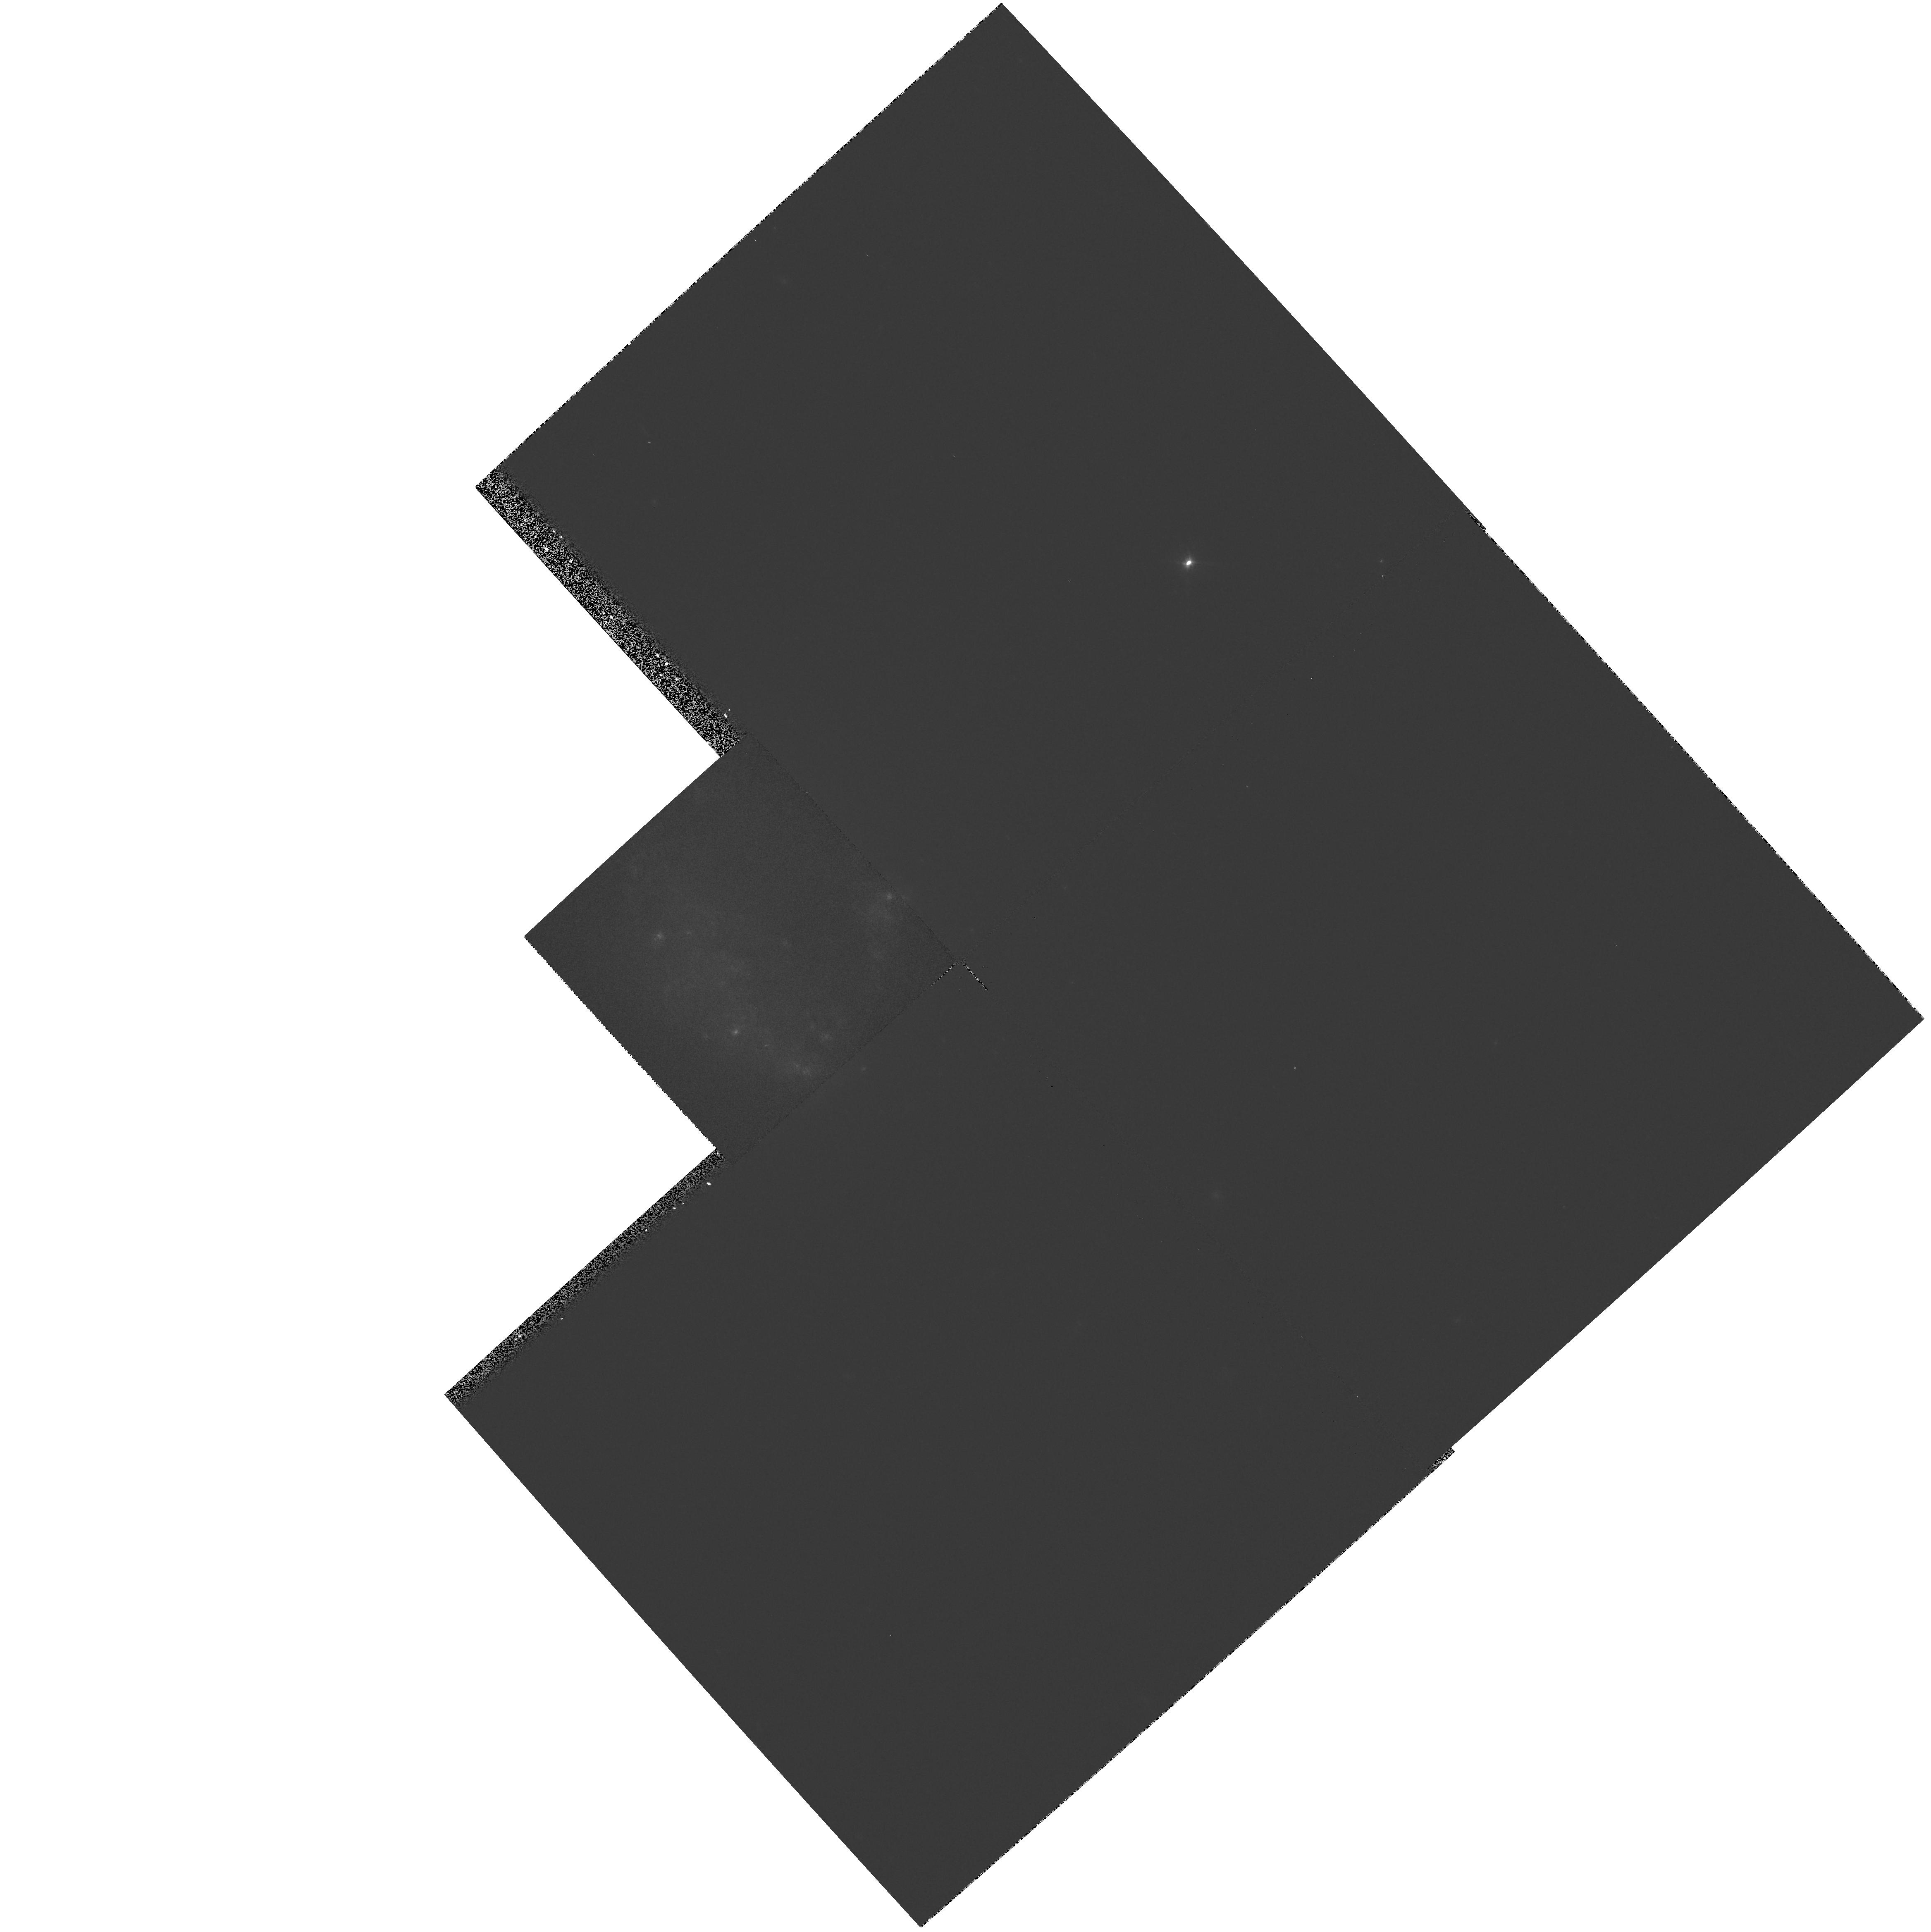
Target: 0322-3741
Instrument: WFPC2/PC
Filter: F606W
Exposure: 3 min
Observation ID: hst_5446_4t_wfpc2_pc_f606w_u29r4t

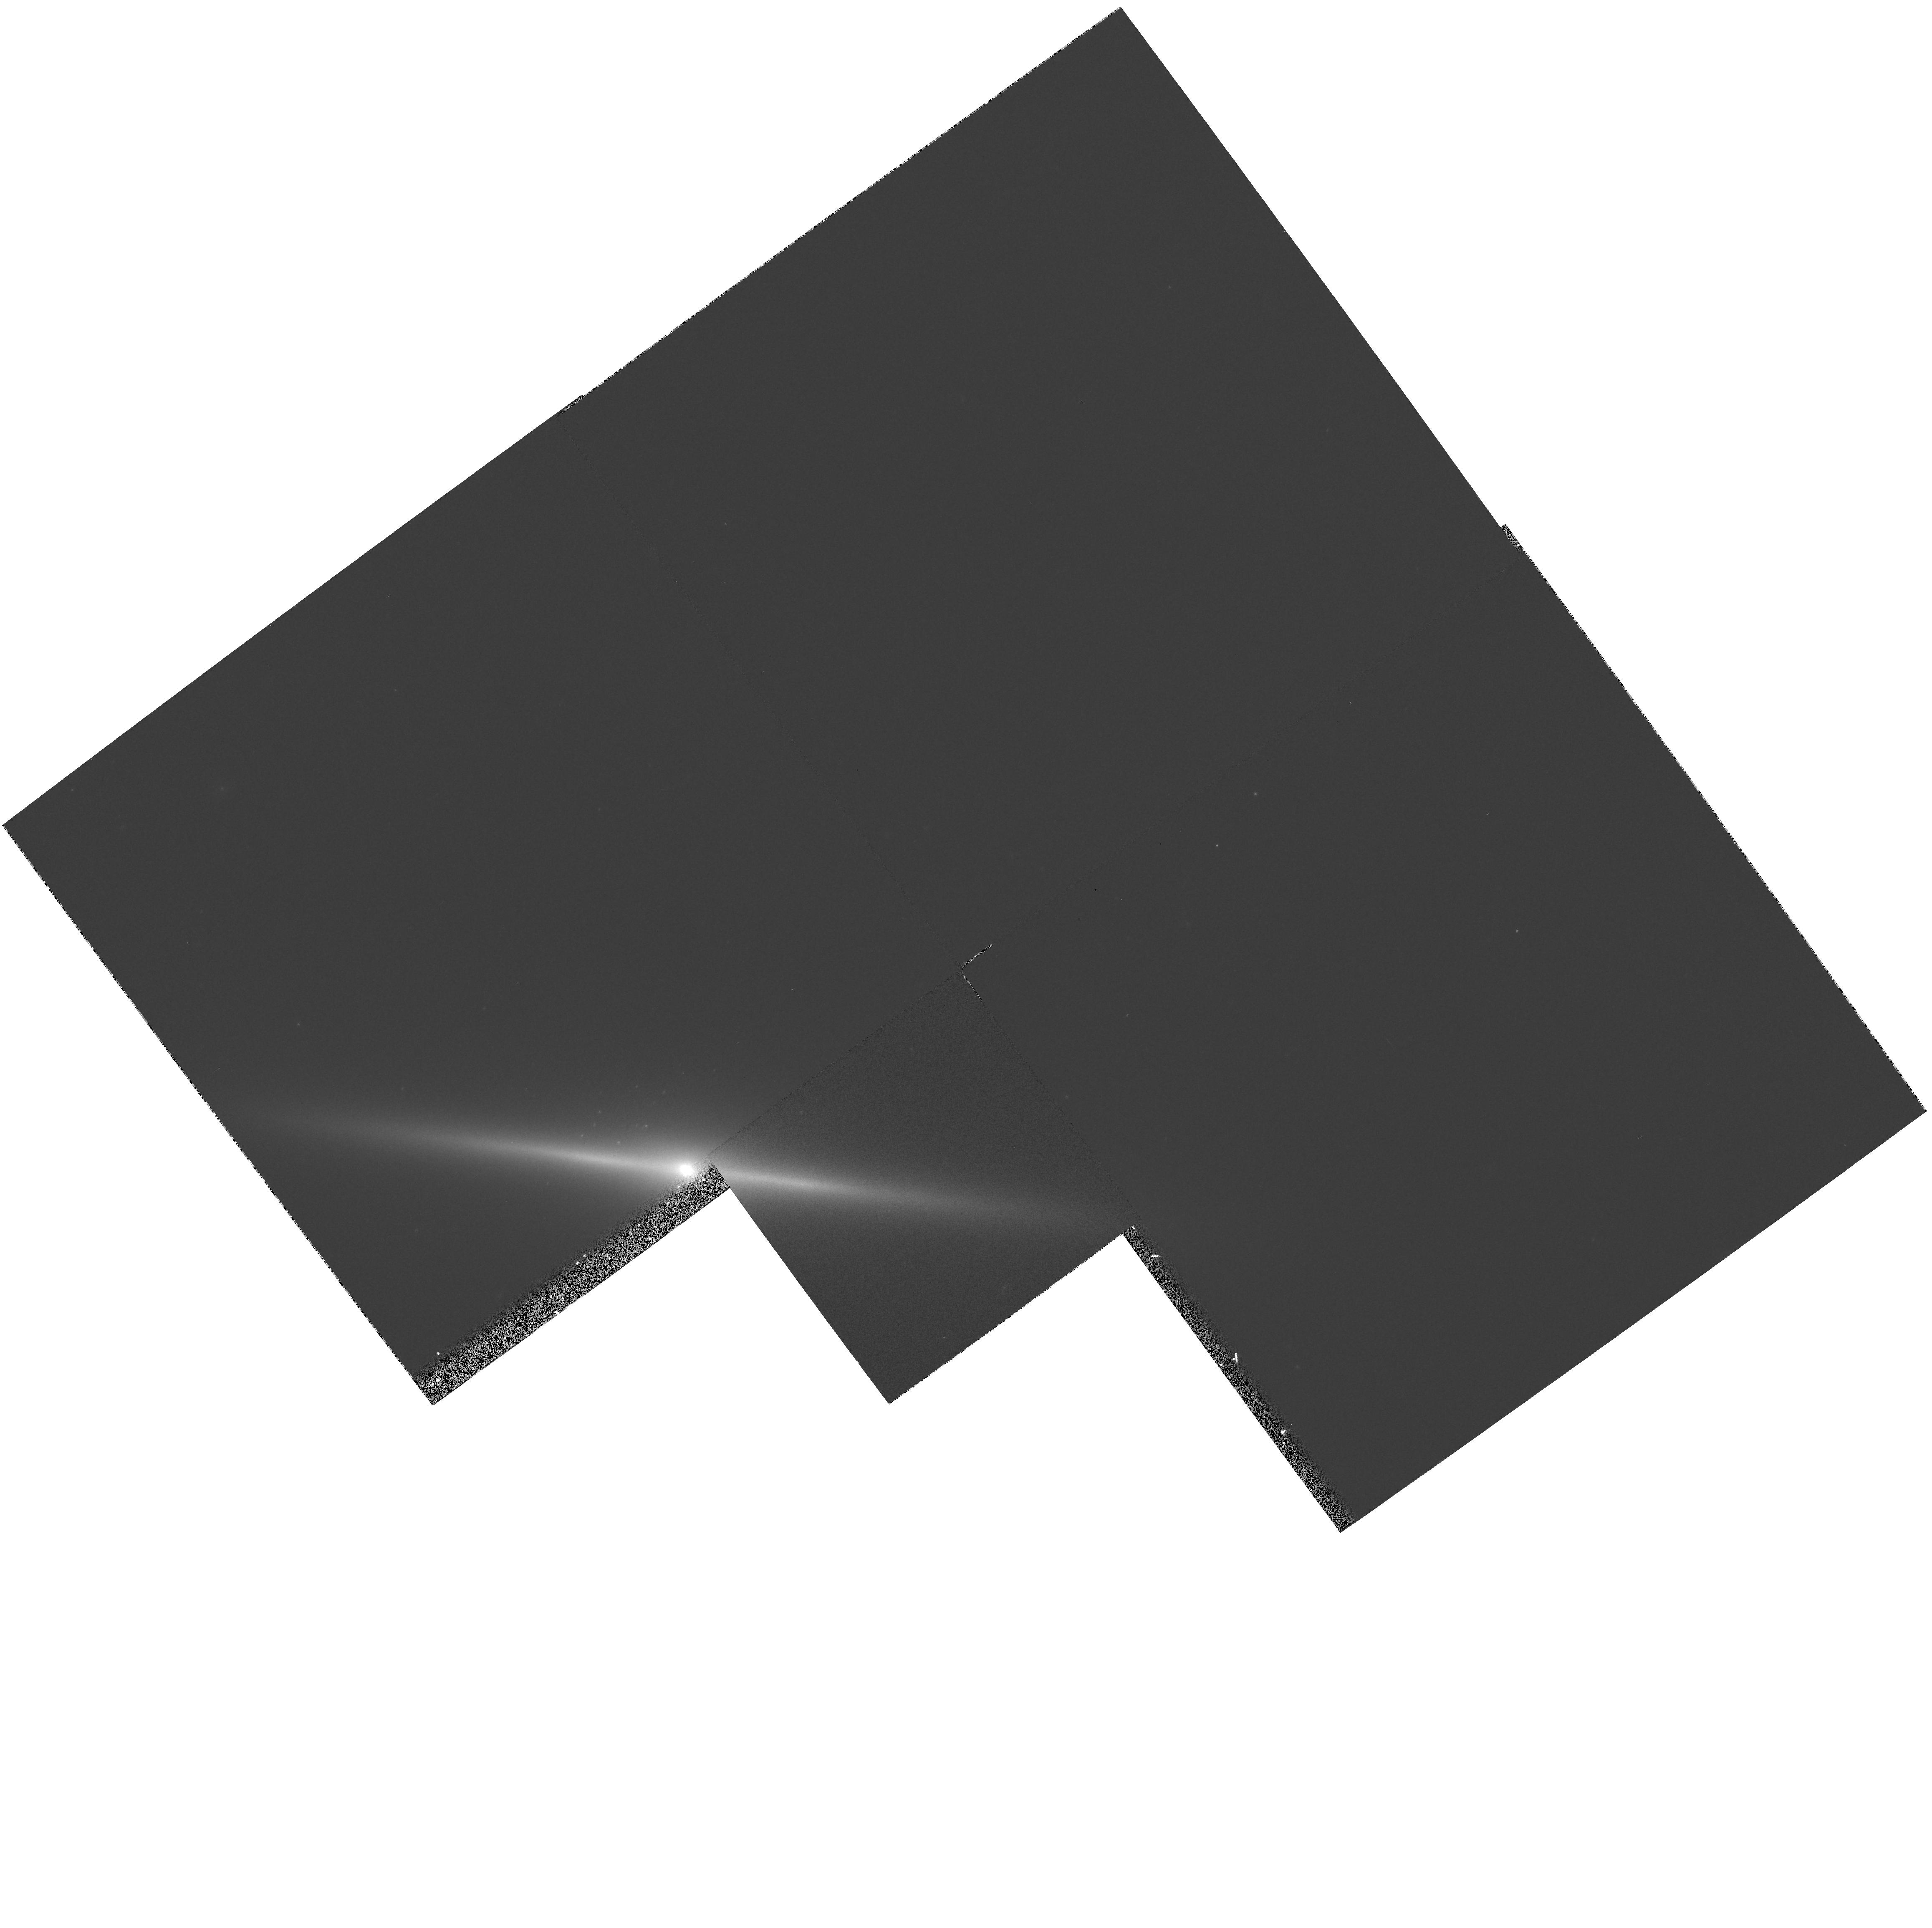
Target: IC1963
Instrument: WFPC2/PC
Filter: F606W
Exposure: 3 min
Observation ID: hst_5446_5b_wfpc2_pc_f606w_u29r5b

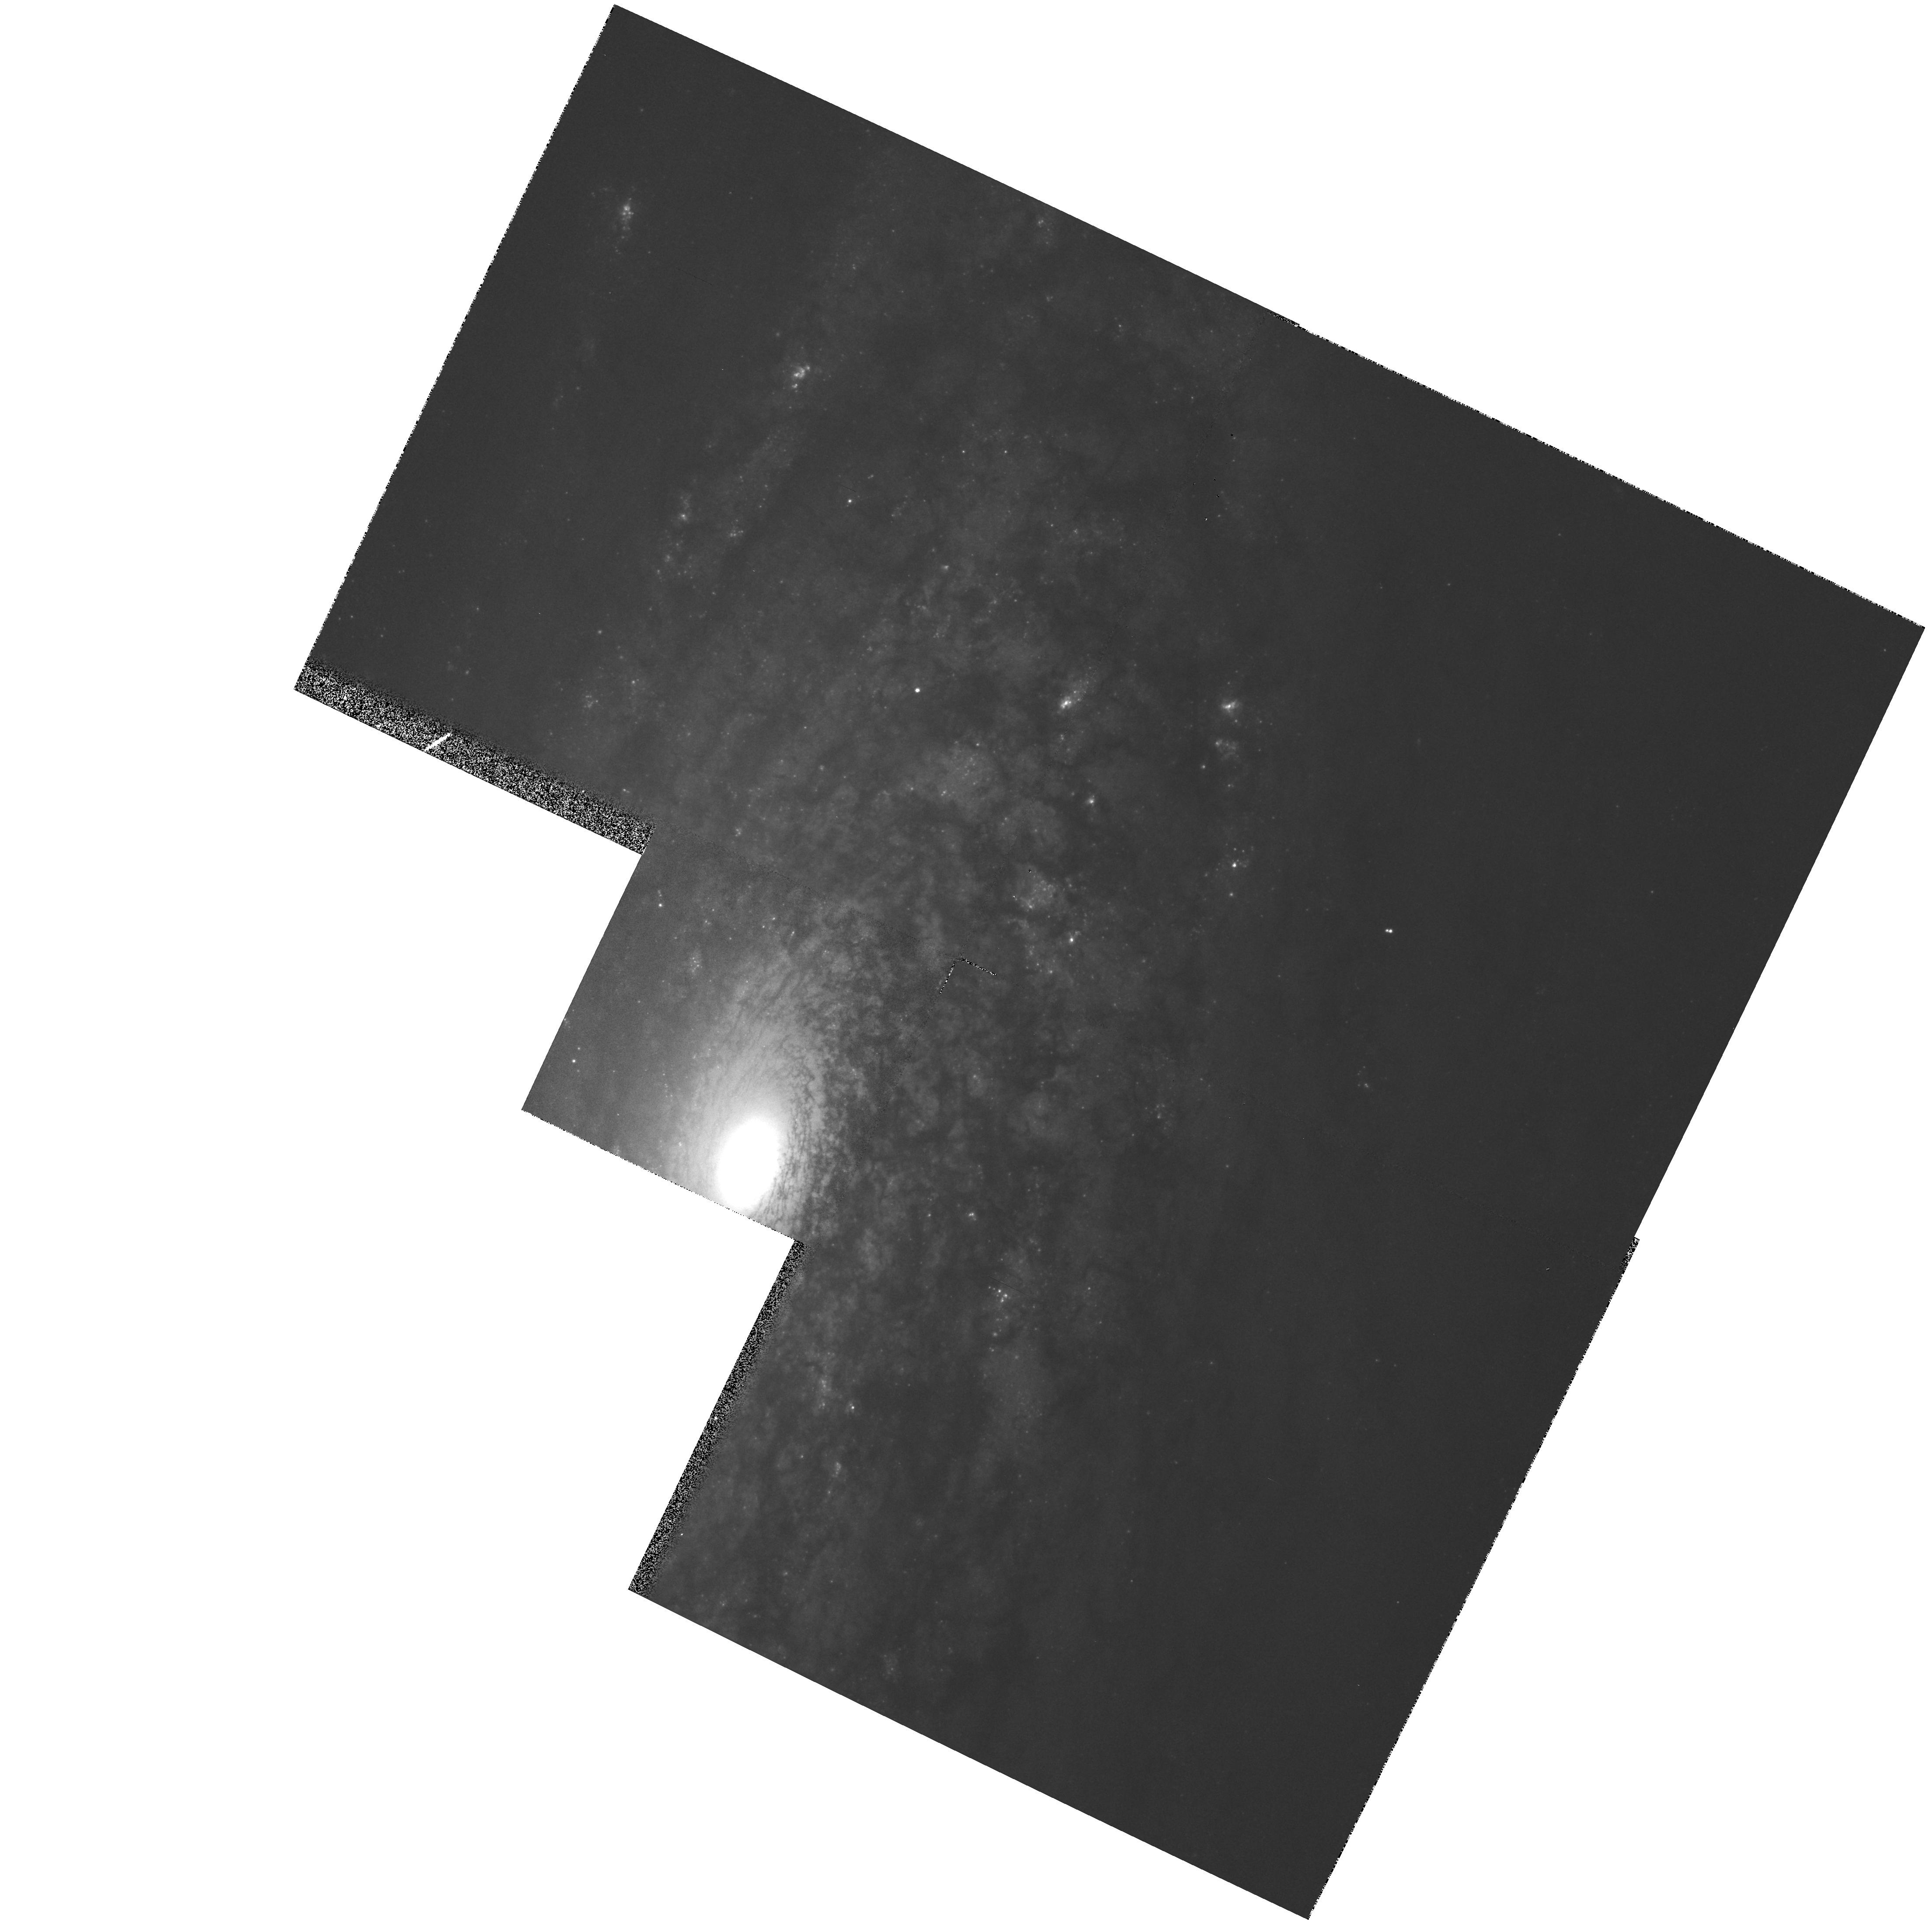
Target: NGC3521
Instrument: WFPC2/PC
Filter: F606W
Exposure: 3 min
Observation ID: hst_5446_1f_wfpc2_pc_f606w_u29r1f

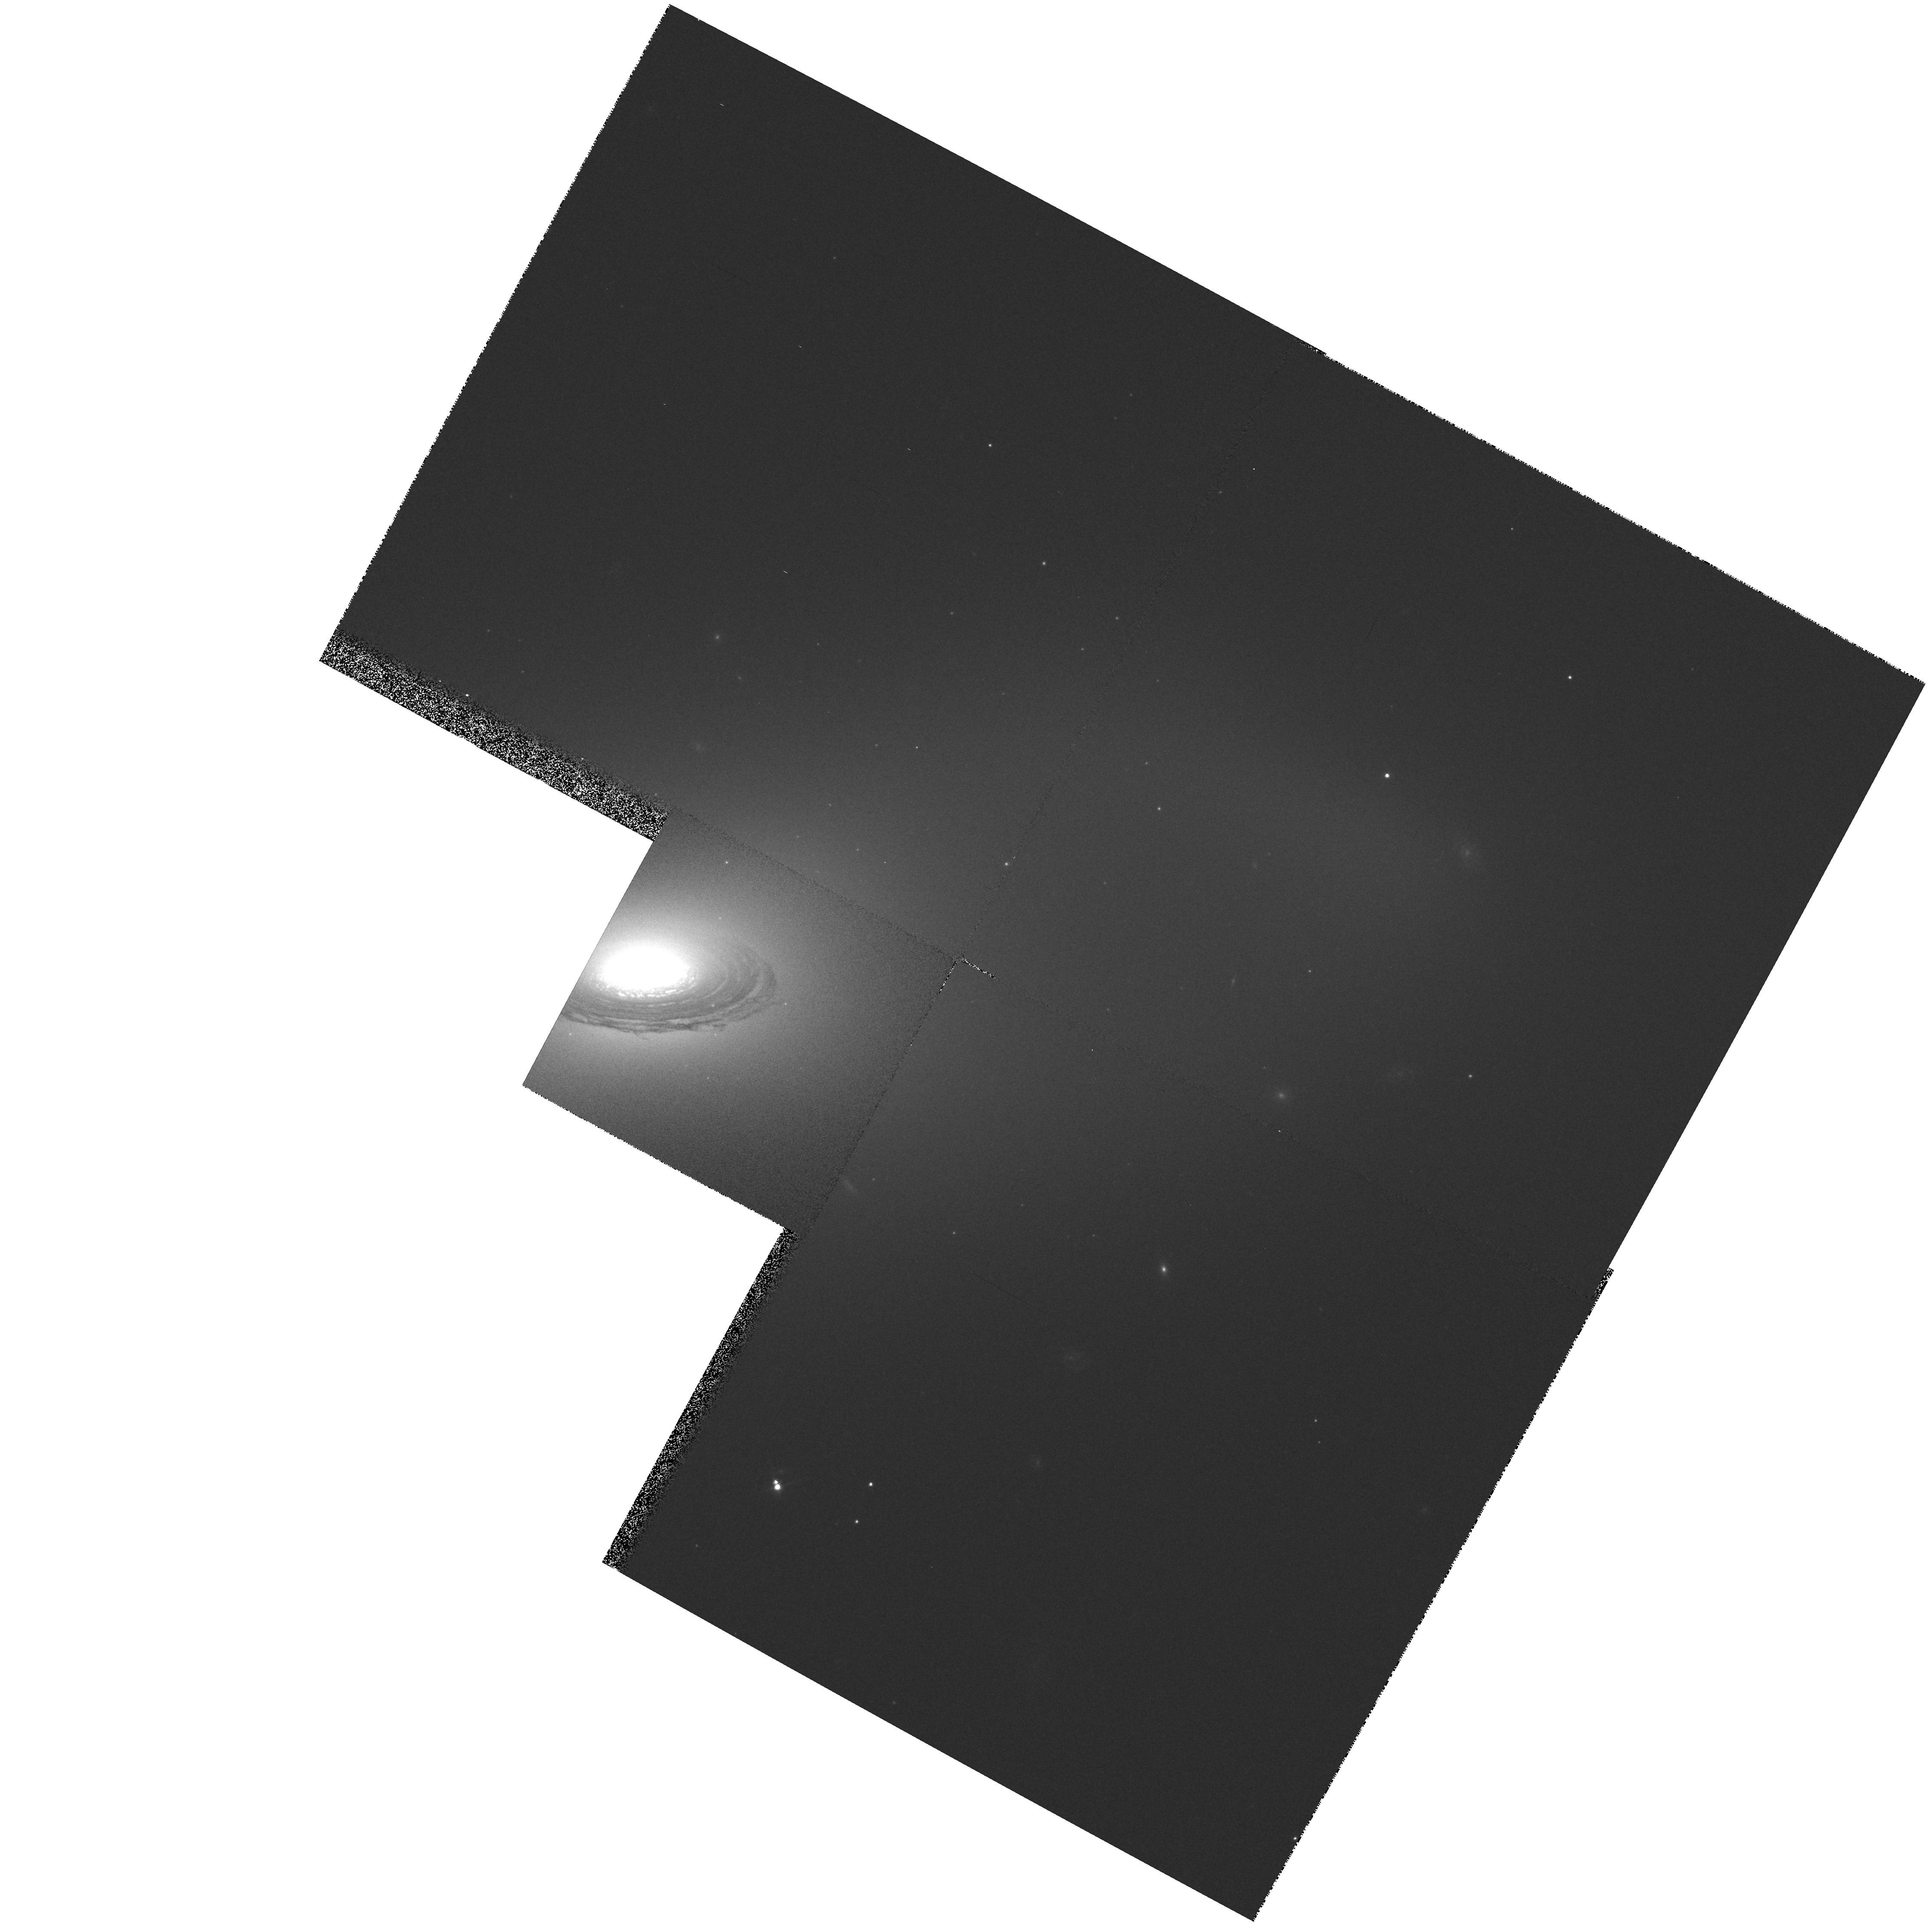
Target: NGC4429
Instrument: WFPC2/PC
Filter: F606W
Exposure: 3 min
Observation ID: hst_5446_40_wfpc2_pc_f606w_u29r40

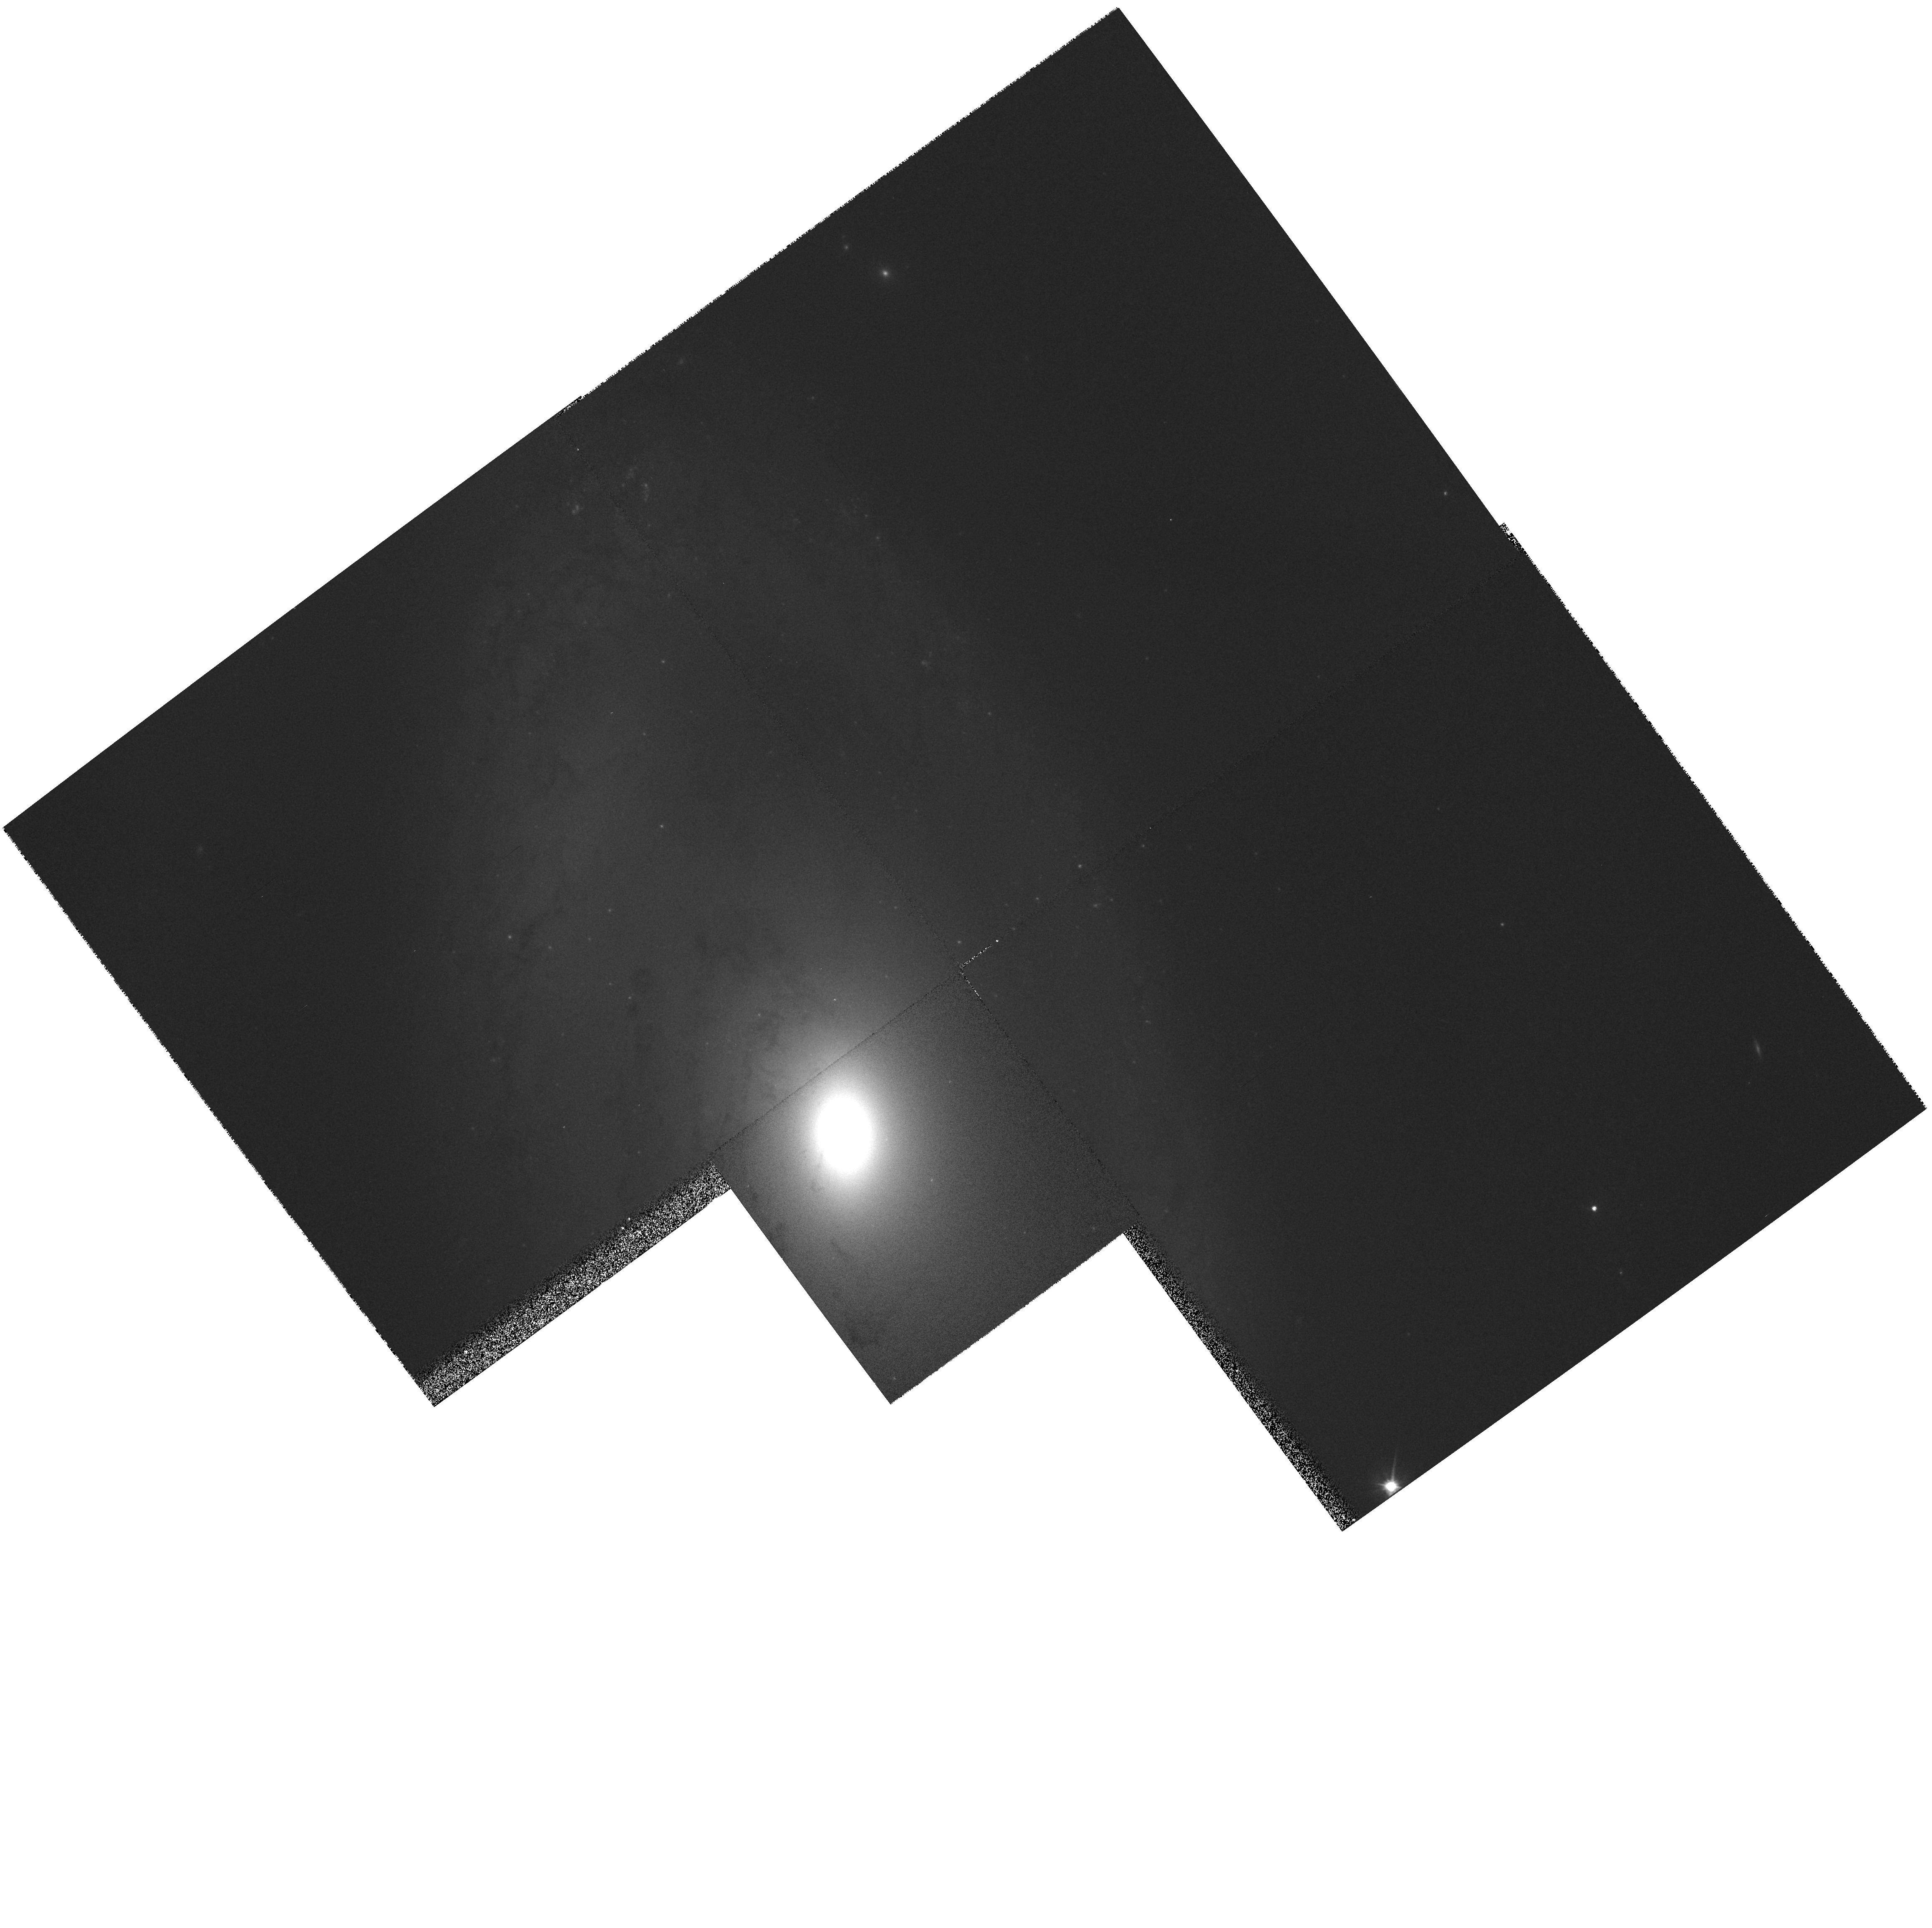
Target: NGC1350
Instrument: WFPC2/PC
Filter: F606W
Exposure: 3 min
Observation ID: hst_5446_52_wfpc2_pc_f606w_u29r52

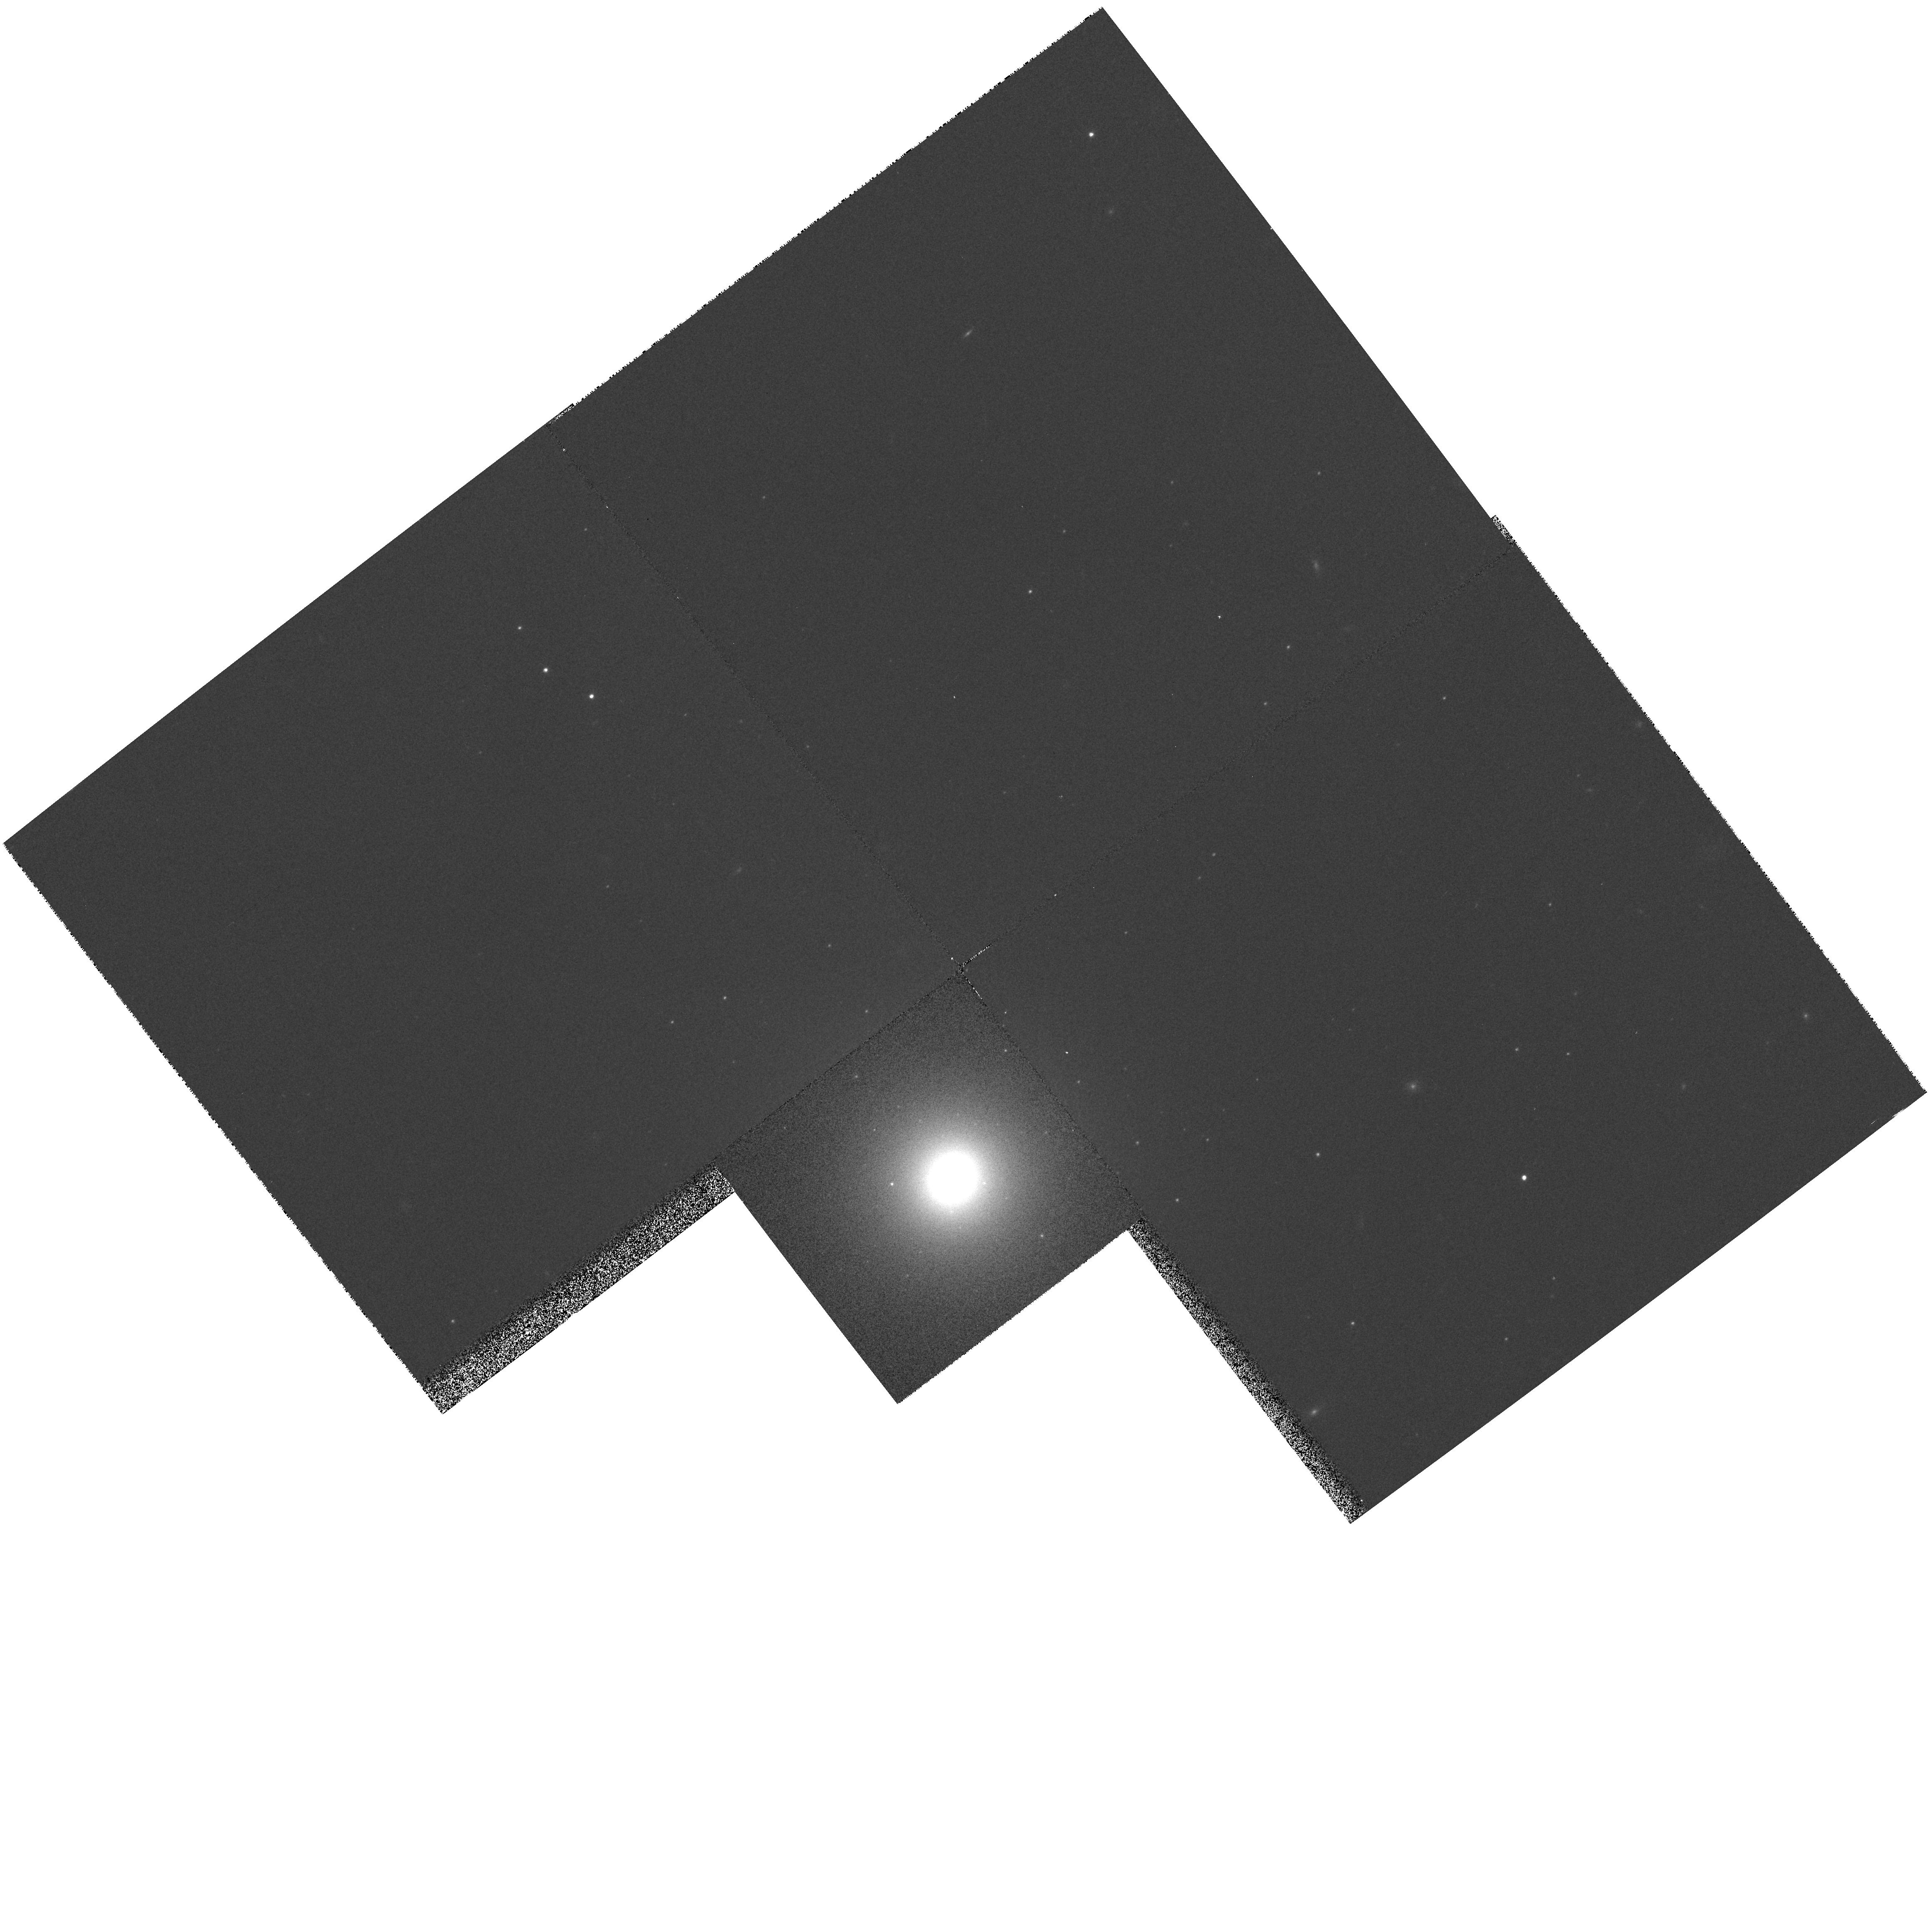
Target: NGC1419
Instrument: WFPC2/PC
Filter: F606W
Exposure: 3 min
Observation ID: hst_5446_5m_wfpc2_pc_f606w_u29r5m

THE NUCLEI OF NEARBY S0 AND SPIRAL GALAXIES: A PC SNAPSHOT IMAGING SURVEY (PI: Illingworth, Garth D.)

Striking results have been obtained from HST images of the cores of nearby galaxies, such as NGC 1068, NGC 1275, NGC 7457, M31, M32 and M87. The near diffraction-limited HST PSF is uniquely suited to identifying compact structures. So far, HST observations of nuclei have been largely of elliptical galaxies, and a few of the nearest early-type spiral galaxies. The nuclei of spiral and S0 galaxies are likely to prove as interesting as those of the elliptical sample (e.g., the M51 nucleus with its X-shaped dust lanes). We propose a SNAPSHOT PC imaging survey of a subset (~100) of a nearby redshift- and magnitude-limited sample of 200 disk galaxies (spiral plus E/S0) to characterize the nuclei of galaxies over a broad range of Hubble types and luminosities (to L_star-2 mag), within a variety of environments (field, Virgo and Fornax). These data will provide invaluable statistics on the presence of nuclear cusps, stellar condensations, inner stellar disks and dust lanes in disk galaxies. The properties derived for nearby "normal" galactic nuclei will also provide a reference set for studies of rarer objects, such as AGNs. Furthermore, the archival database of such observations will be a resource for more detailed studies of galactic nuclei in later HST cycles. This program is the continuation of a Cycle 3 Snapshot proposal to ensure that a statistically useful sample is obtained. We request that this program be carried out in GYRO MODE to utilize small observing windows and thus maximize the sample size.